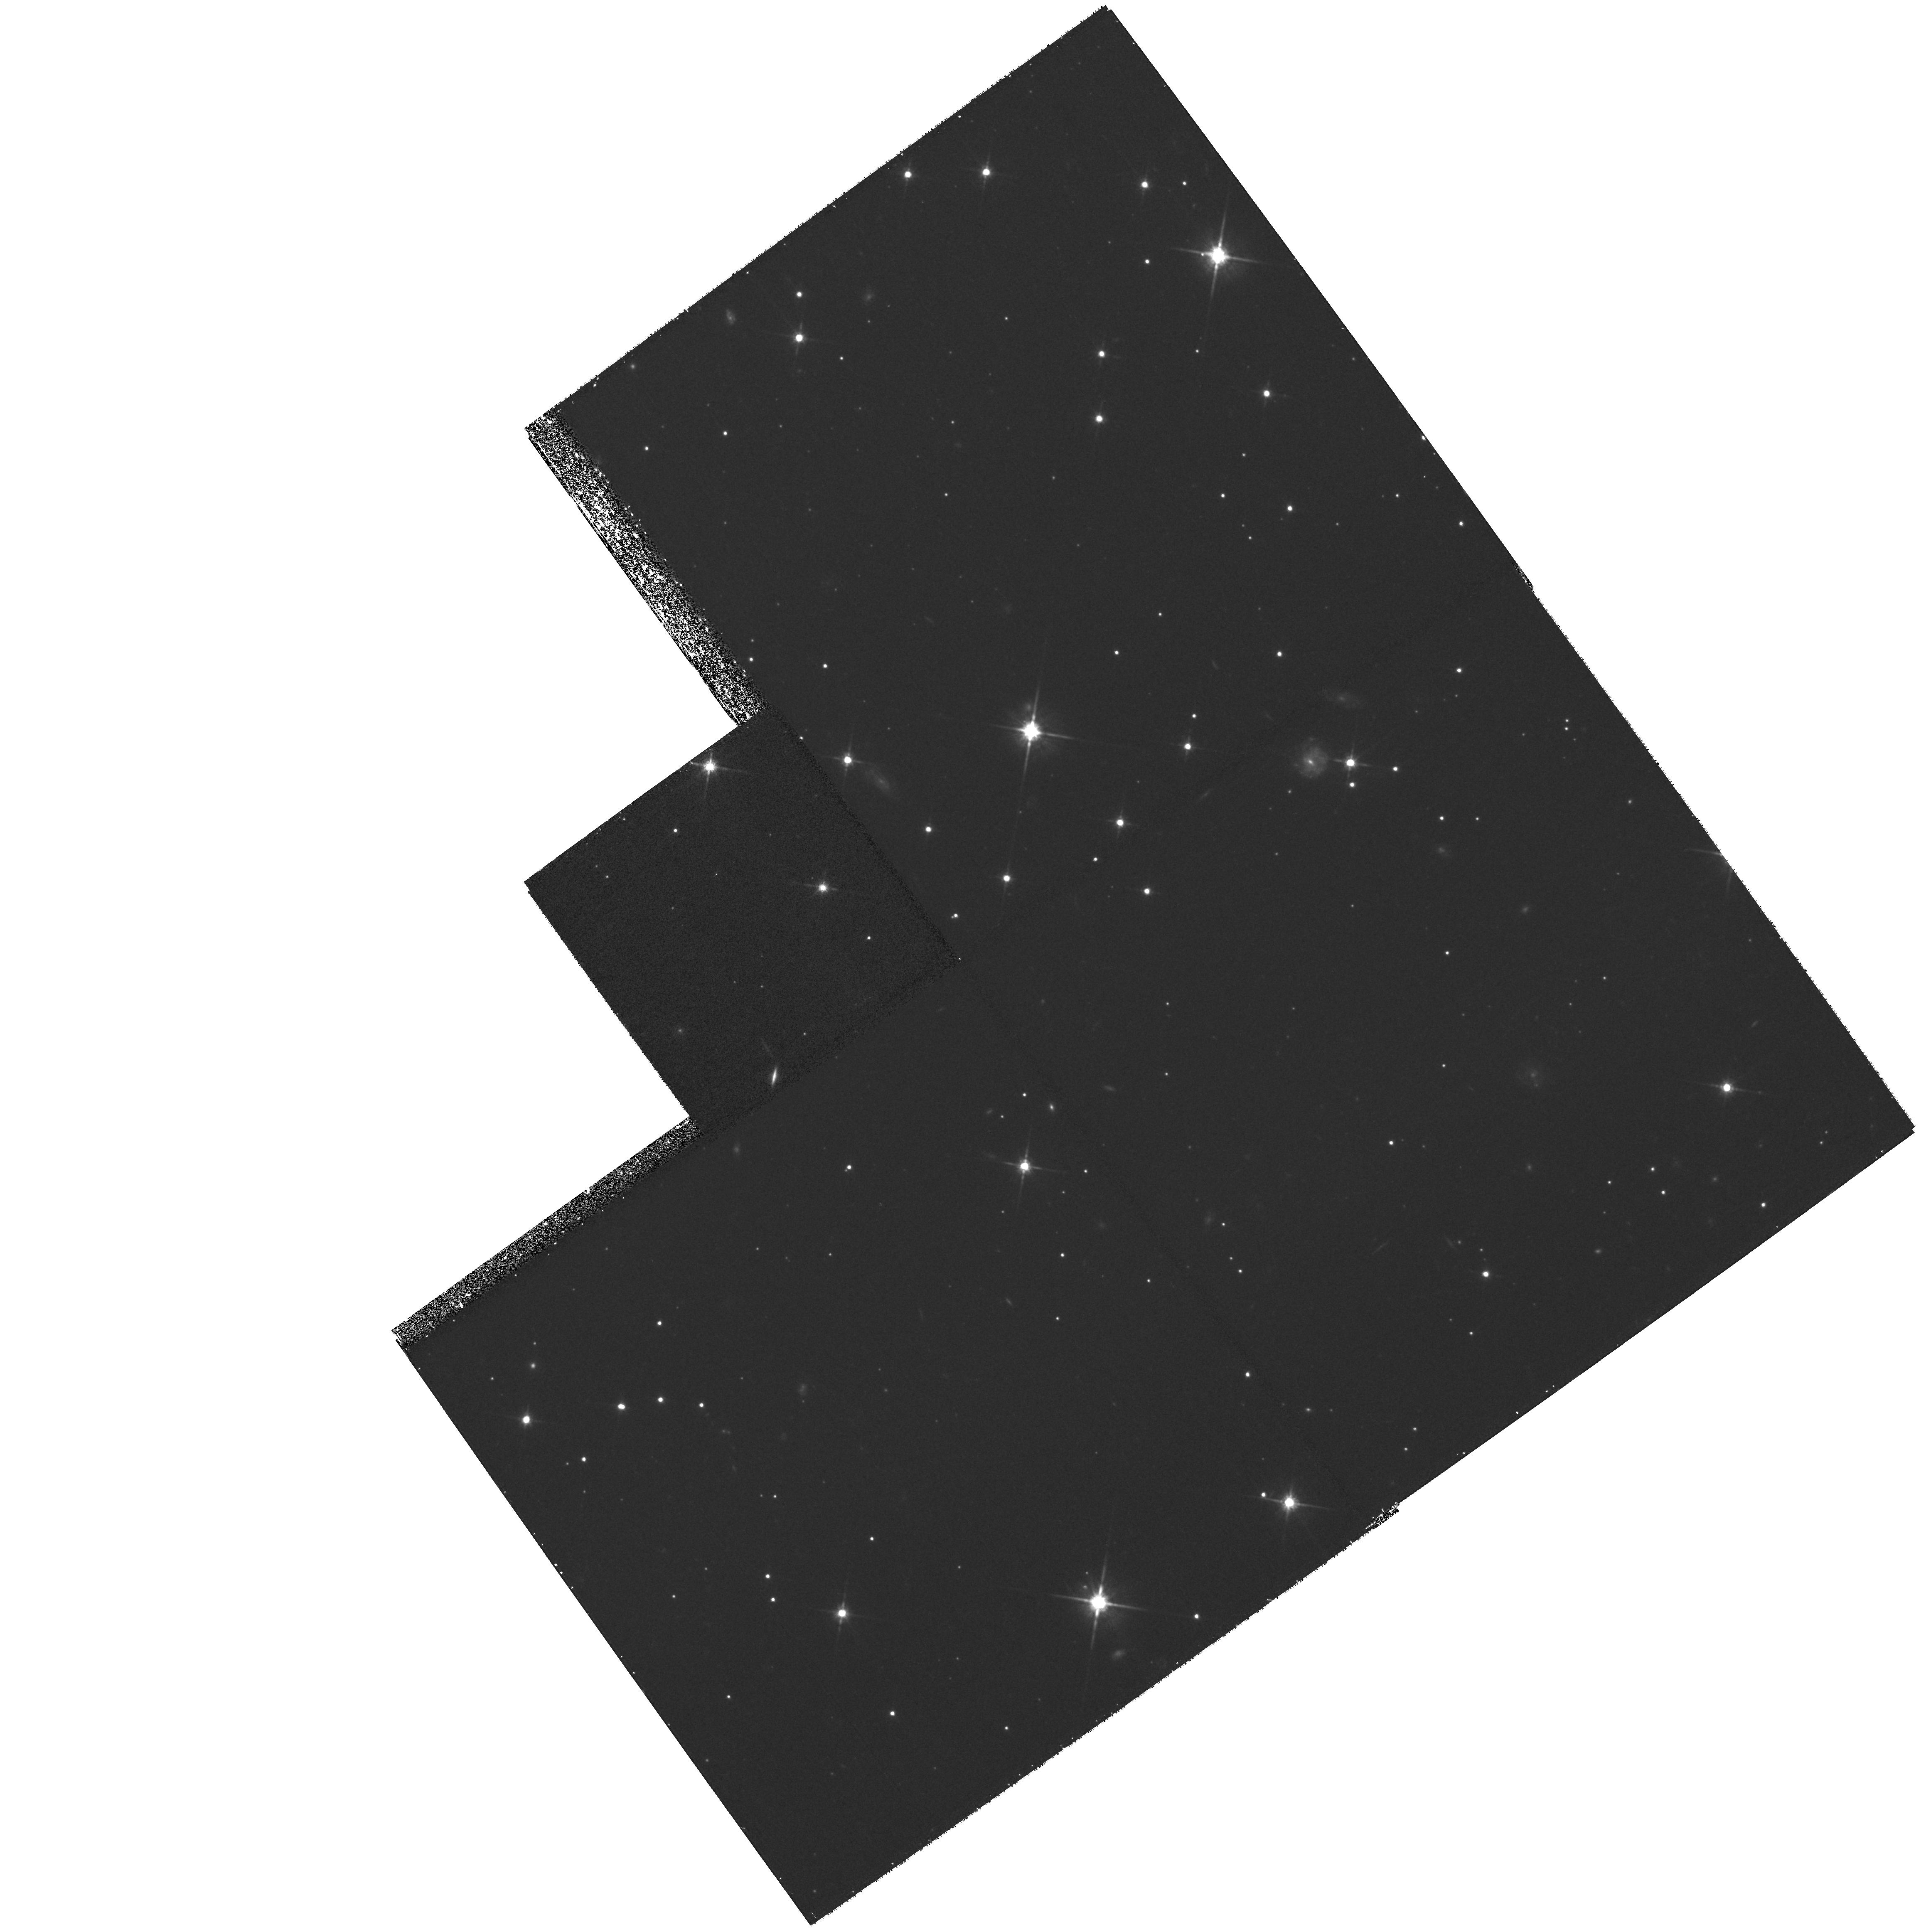
Target: ABELL3526B-PLUME. Instrument: WFPC2/PC. Filter: F814W. Exposure: 40 min. Observation ID: hst_8644_02_wfpc2_pc_f814w_u6hd02

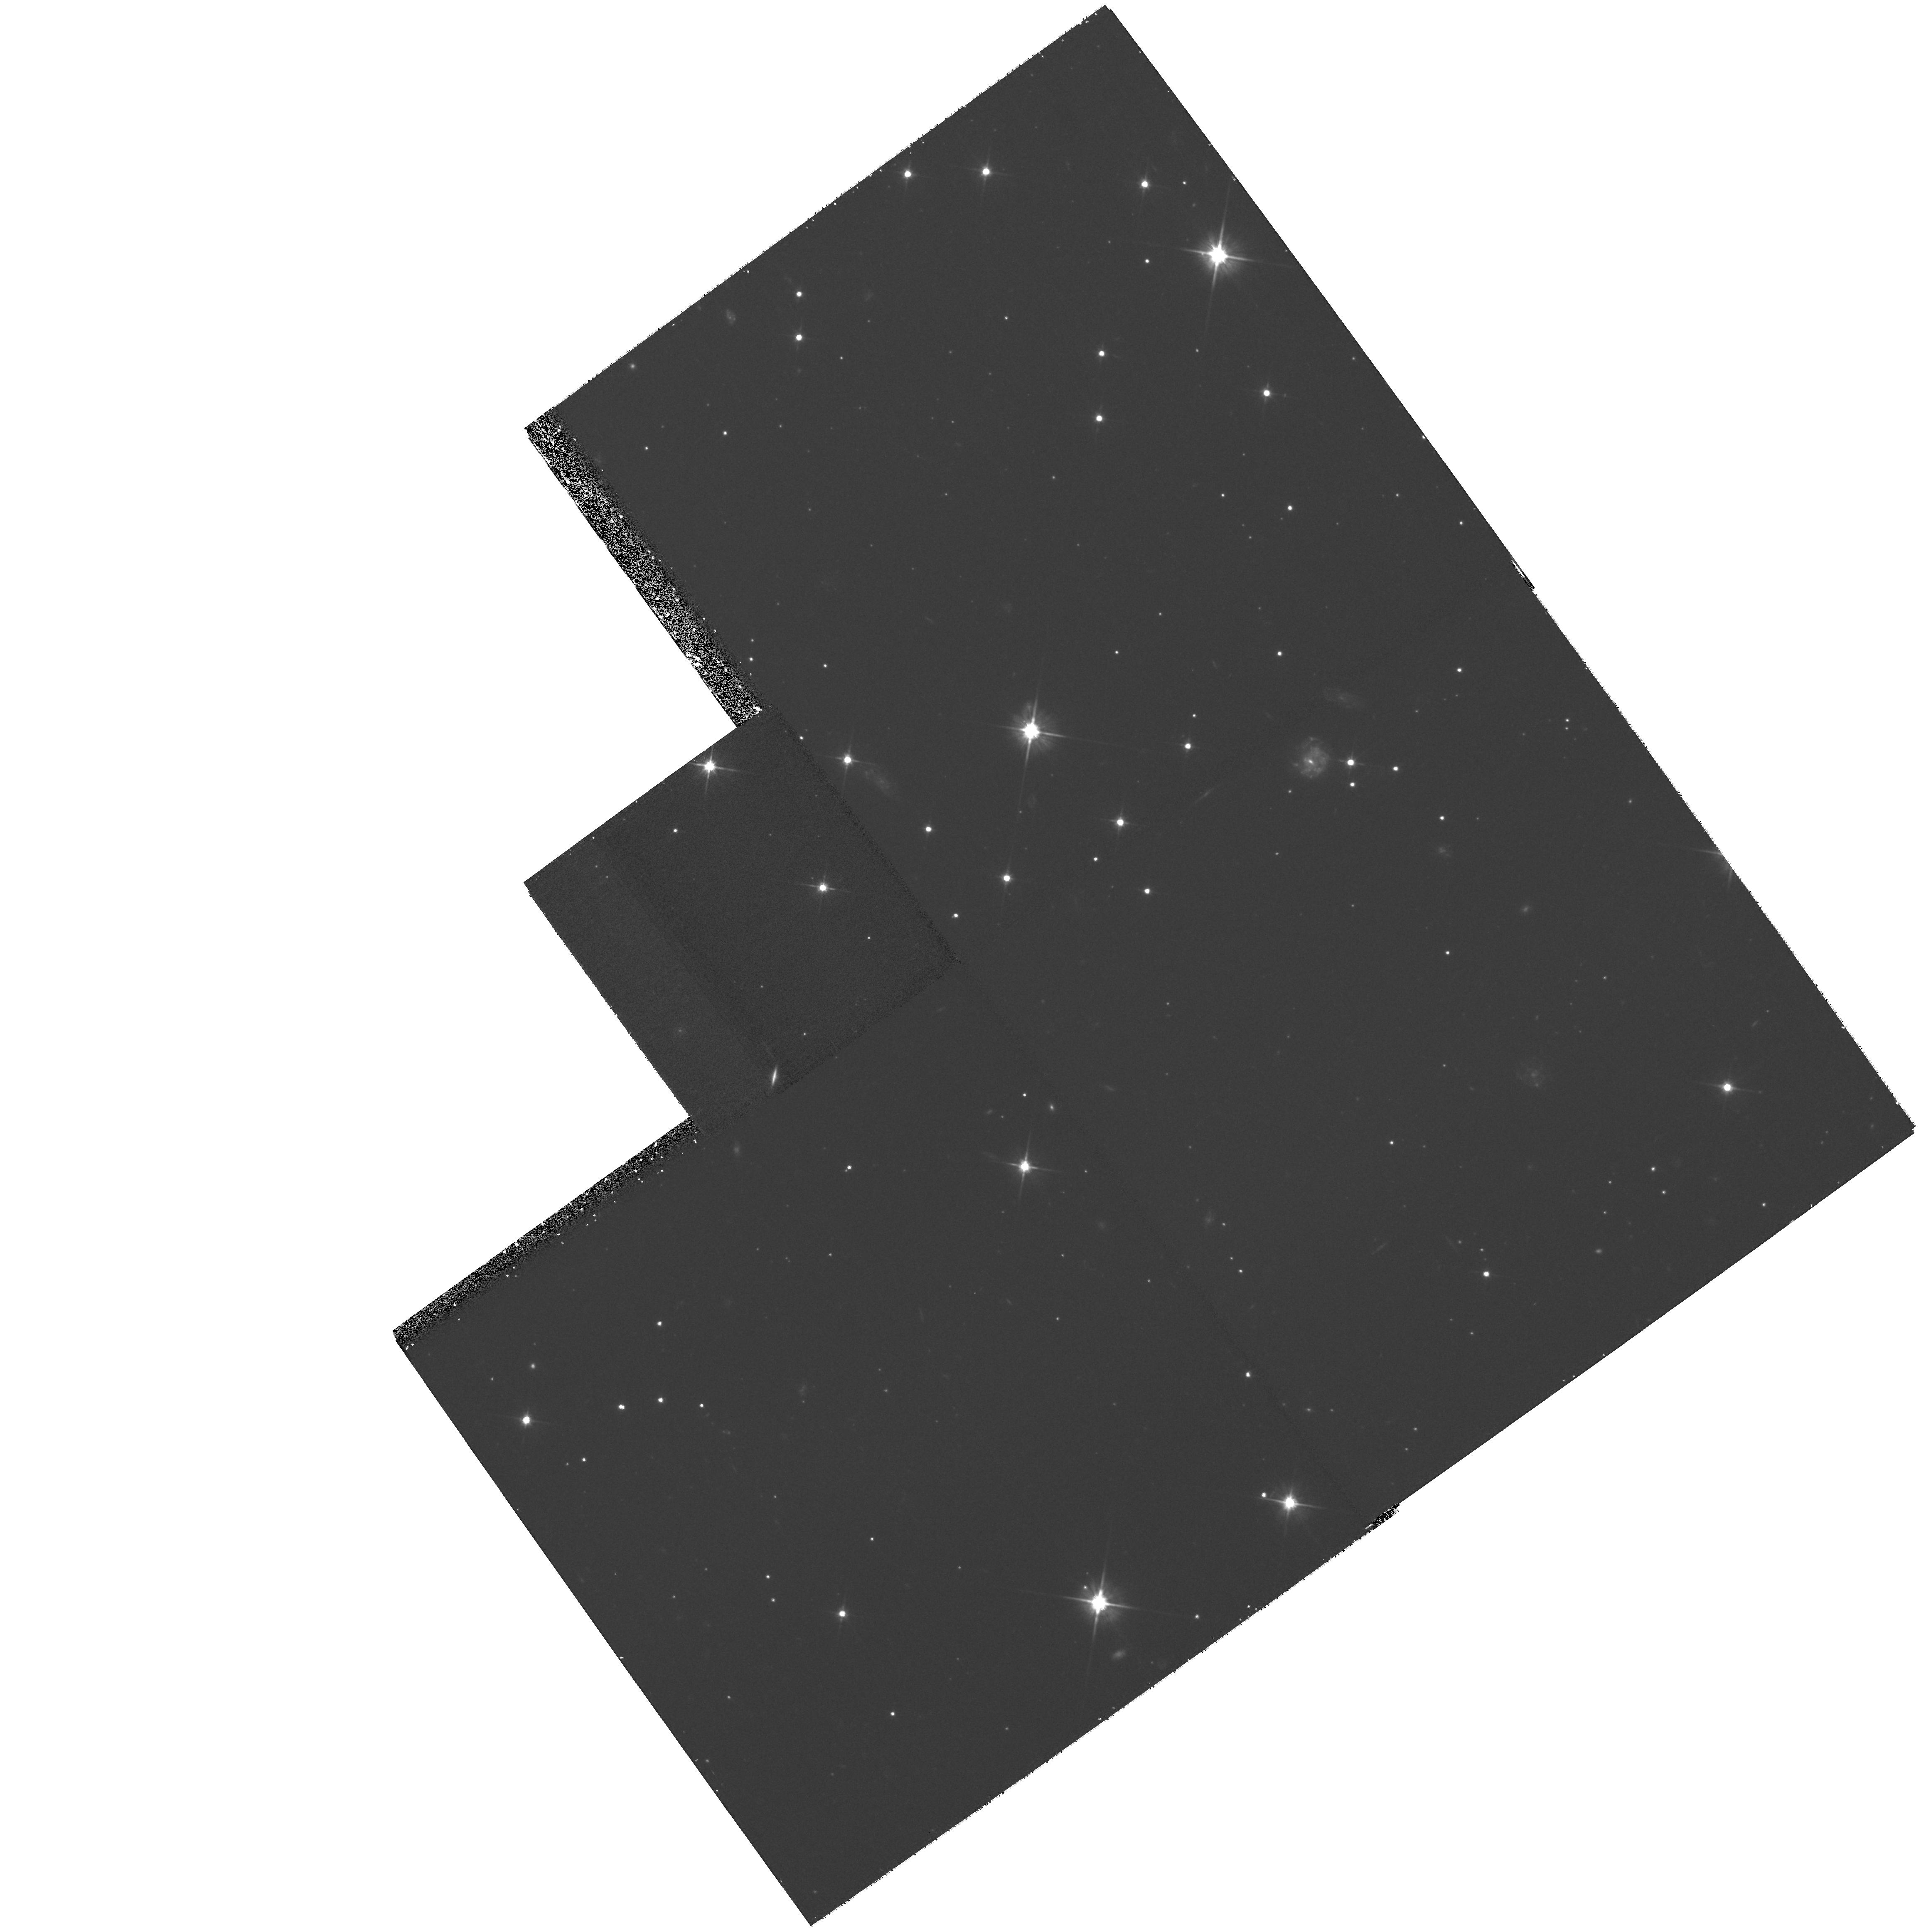
Target: ABELL3526B-PLUME. Instrument: WFPC2/PC. Filter: F606W. Exposure: 38 min. Observation ID: hst_8644_02_wfpc2_pc_f606w_u6hd02

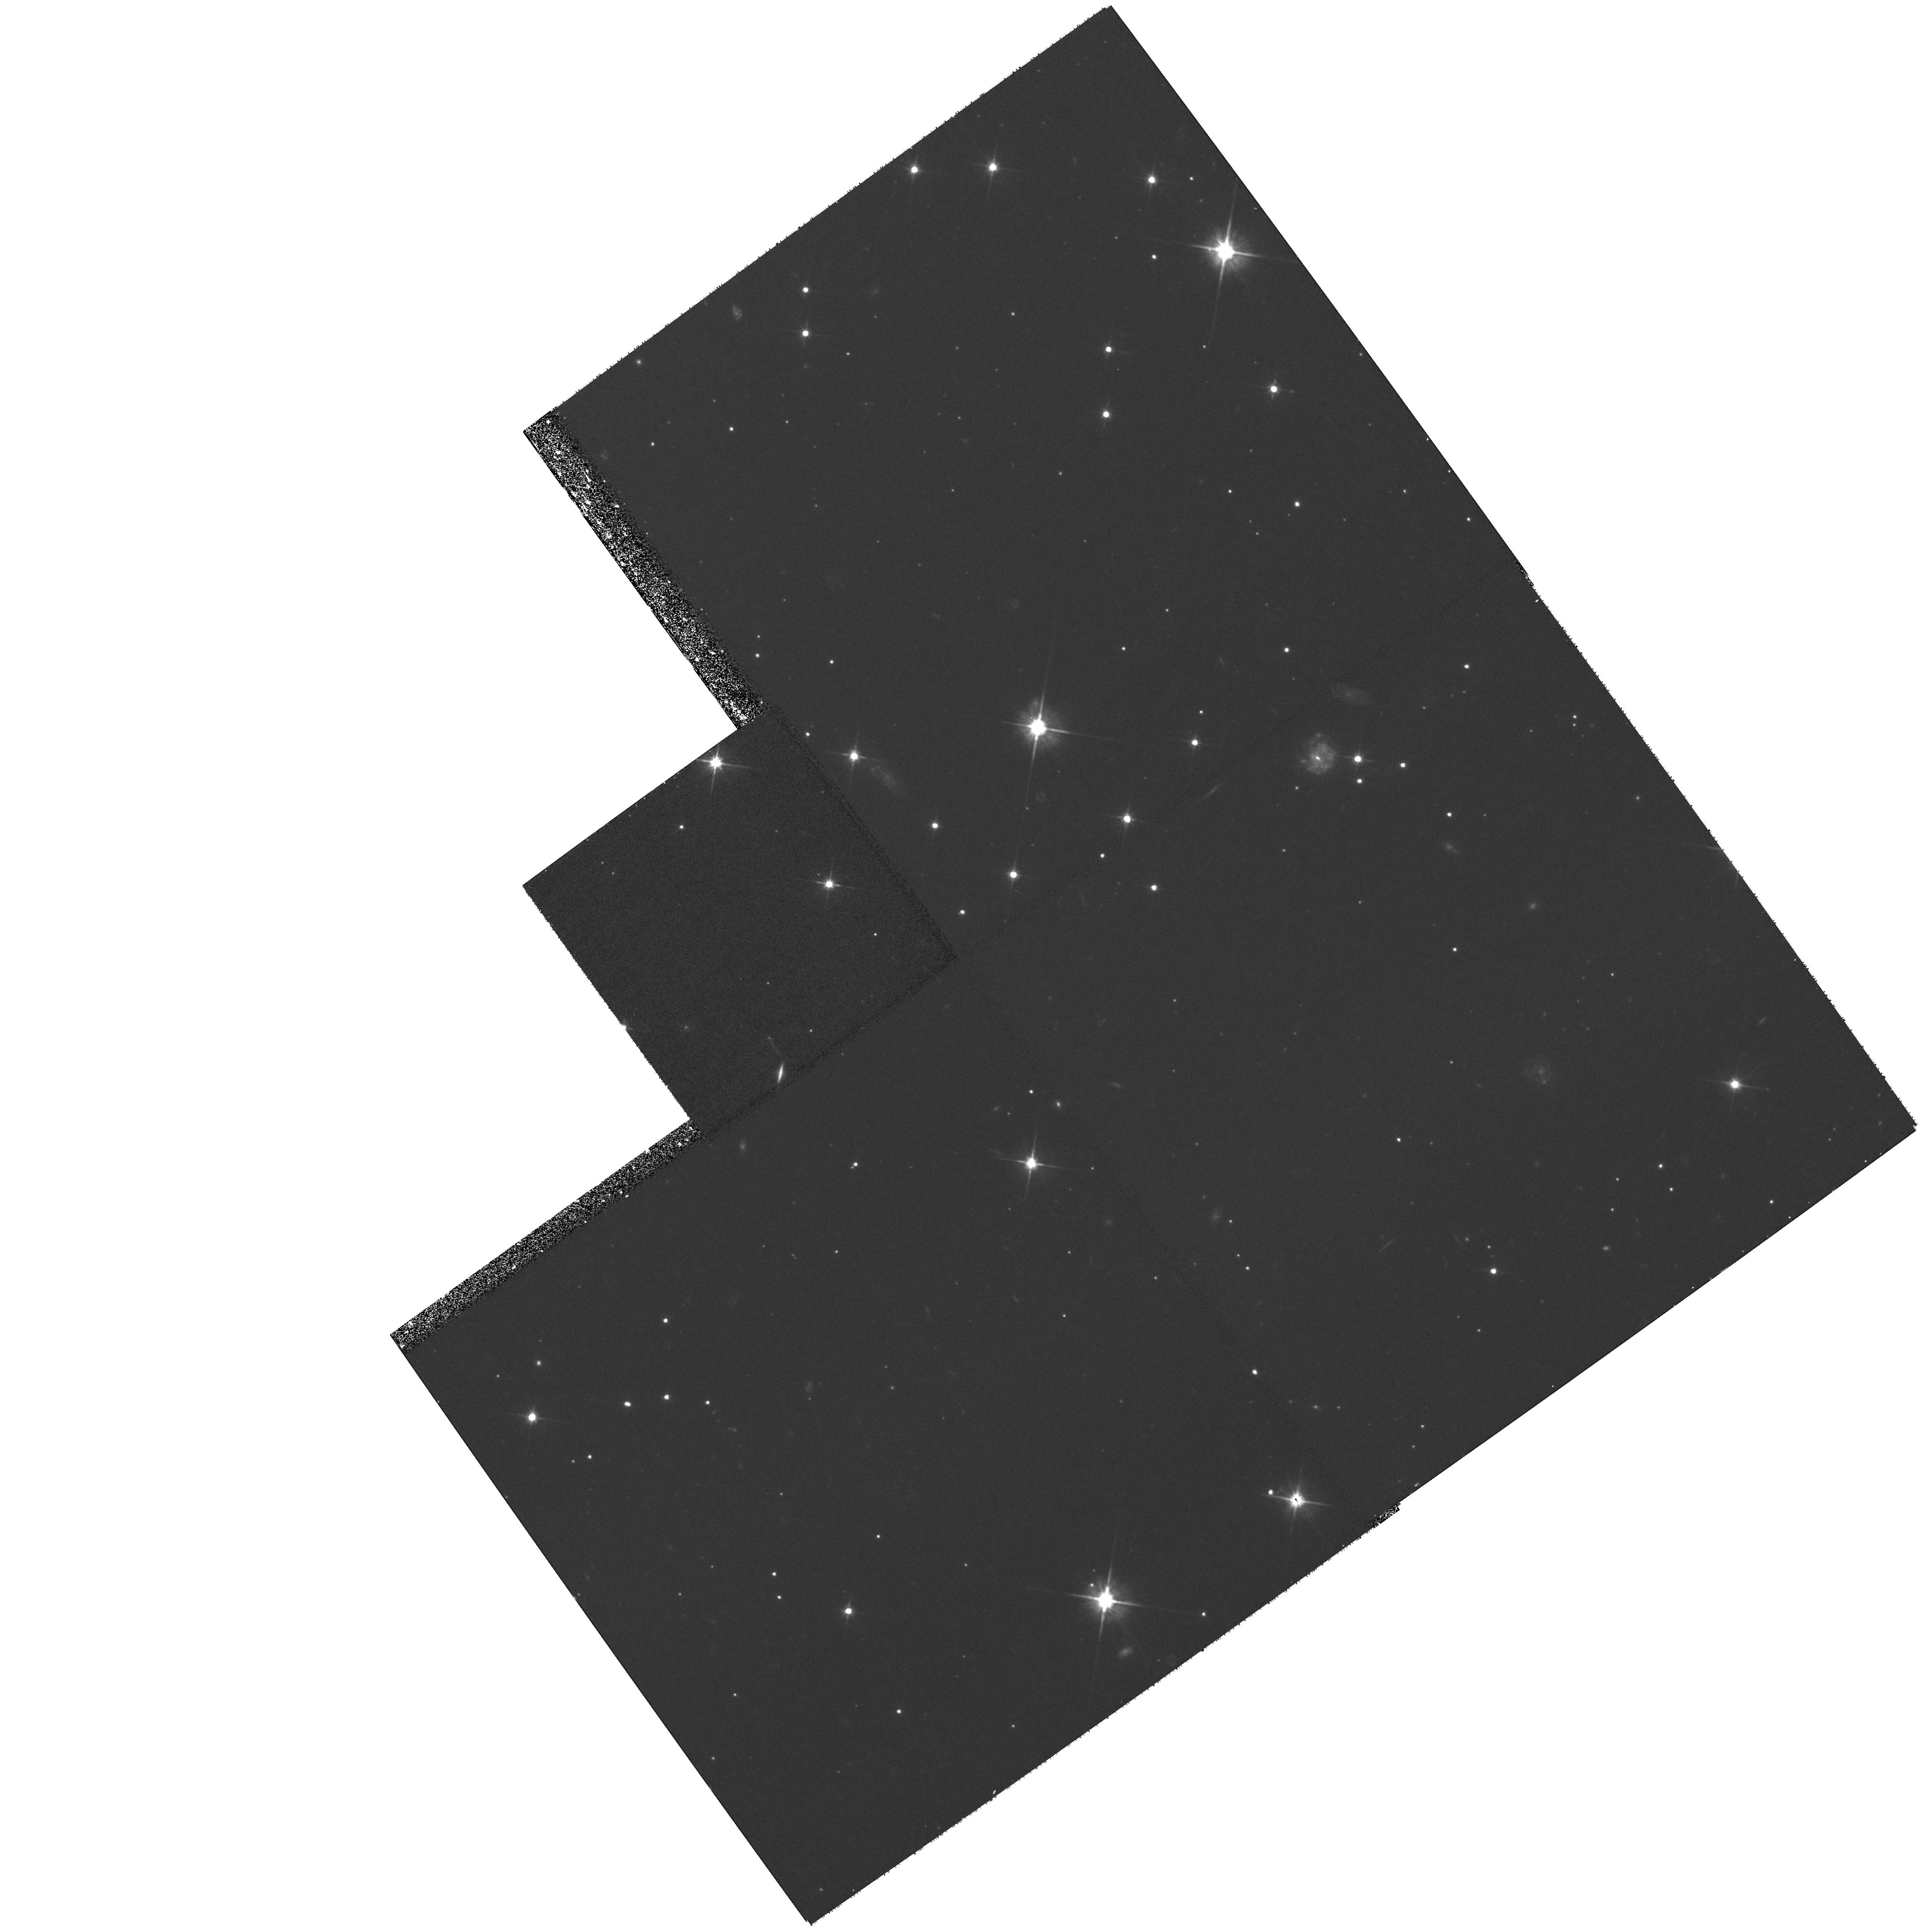
Target: ABELL3526B-PLUME. Instrument: WFPC2/PC. Filter: F606W. Exposure: 38 min. Observation ID: hst_8644_01_wfpc2_pc_f606w_u6hd01

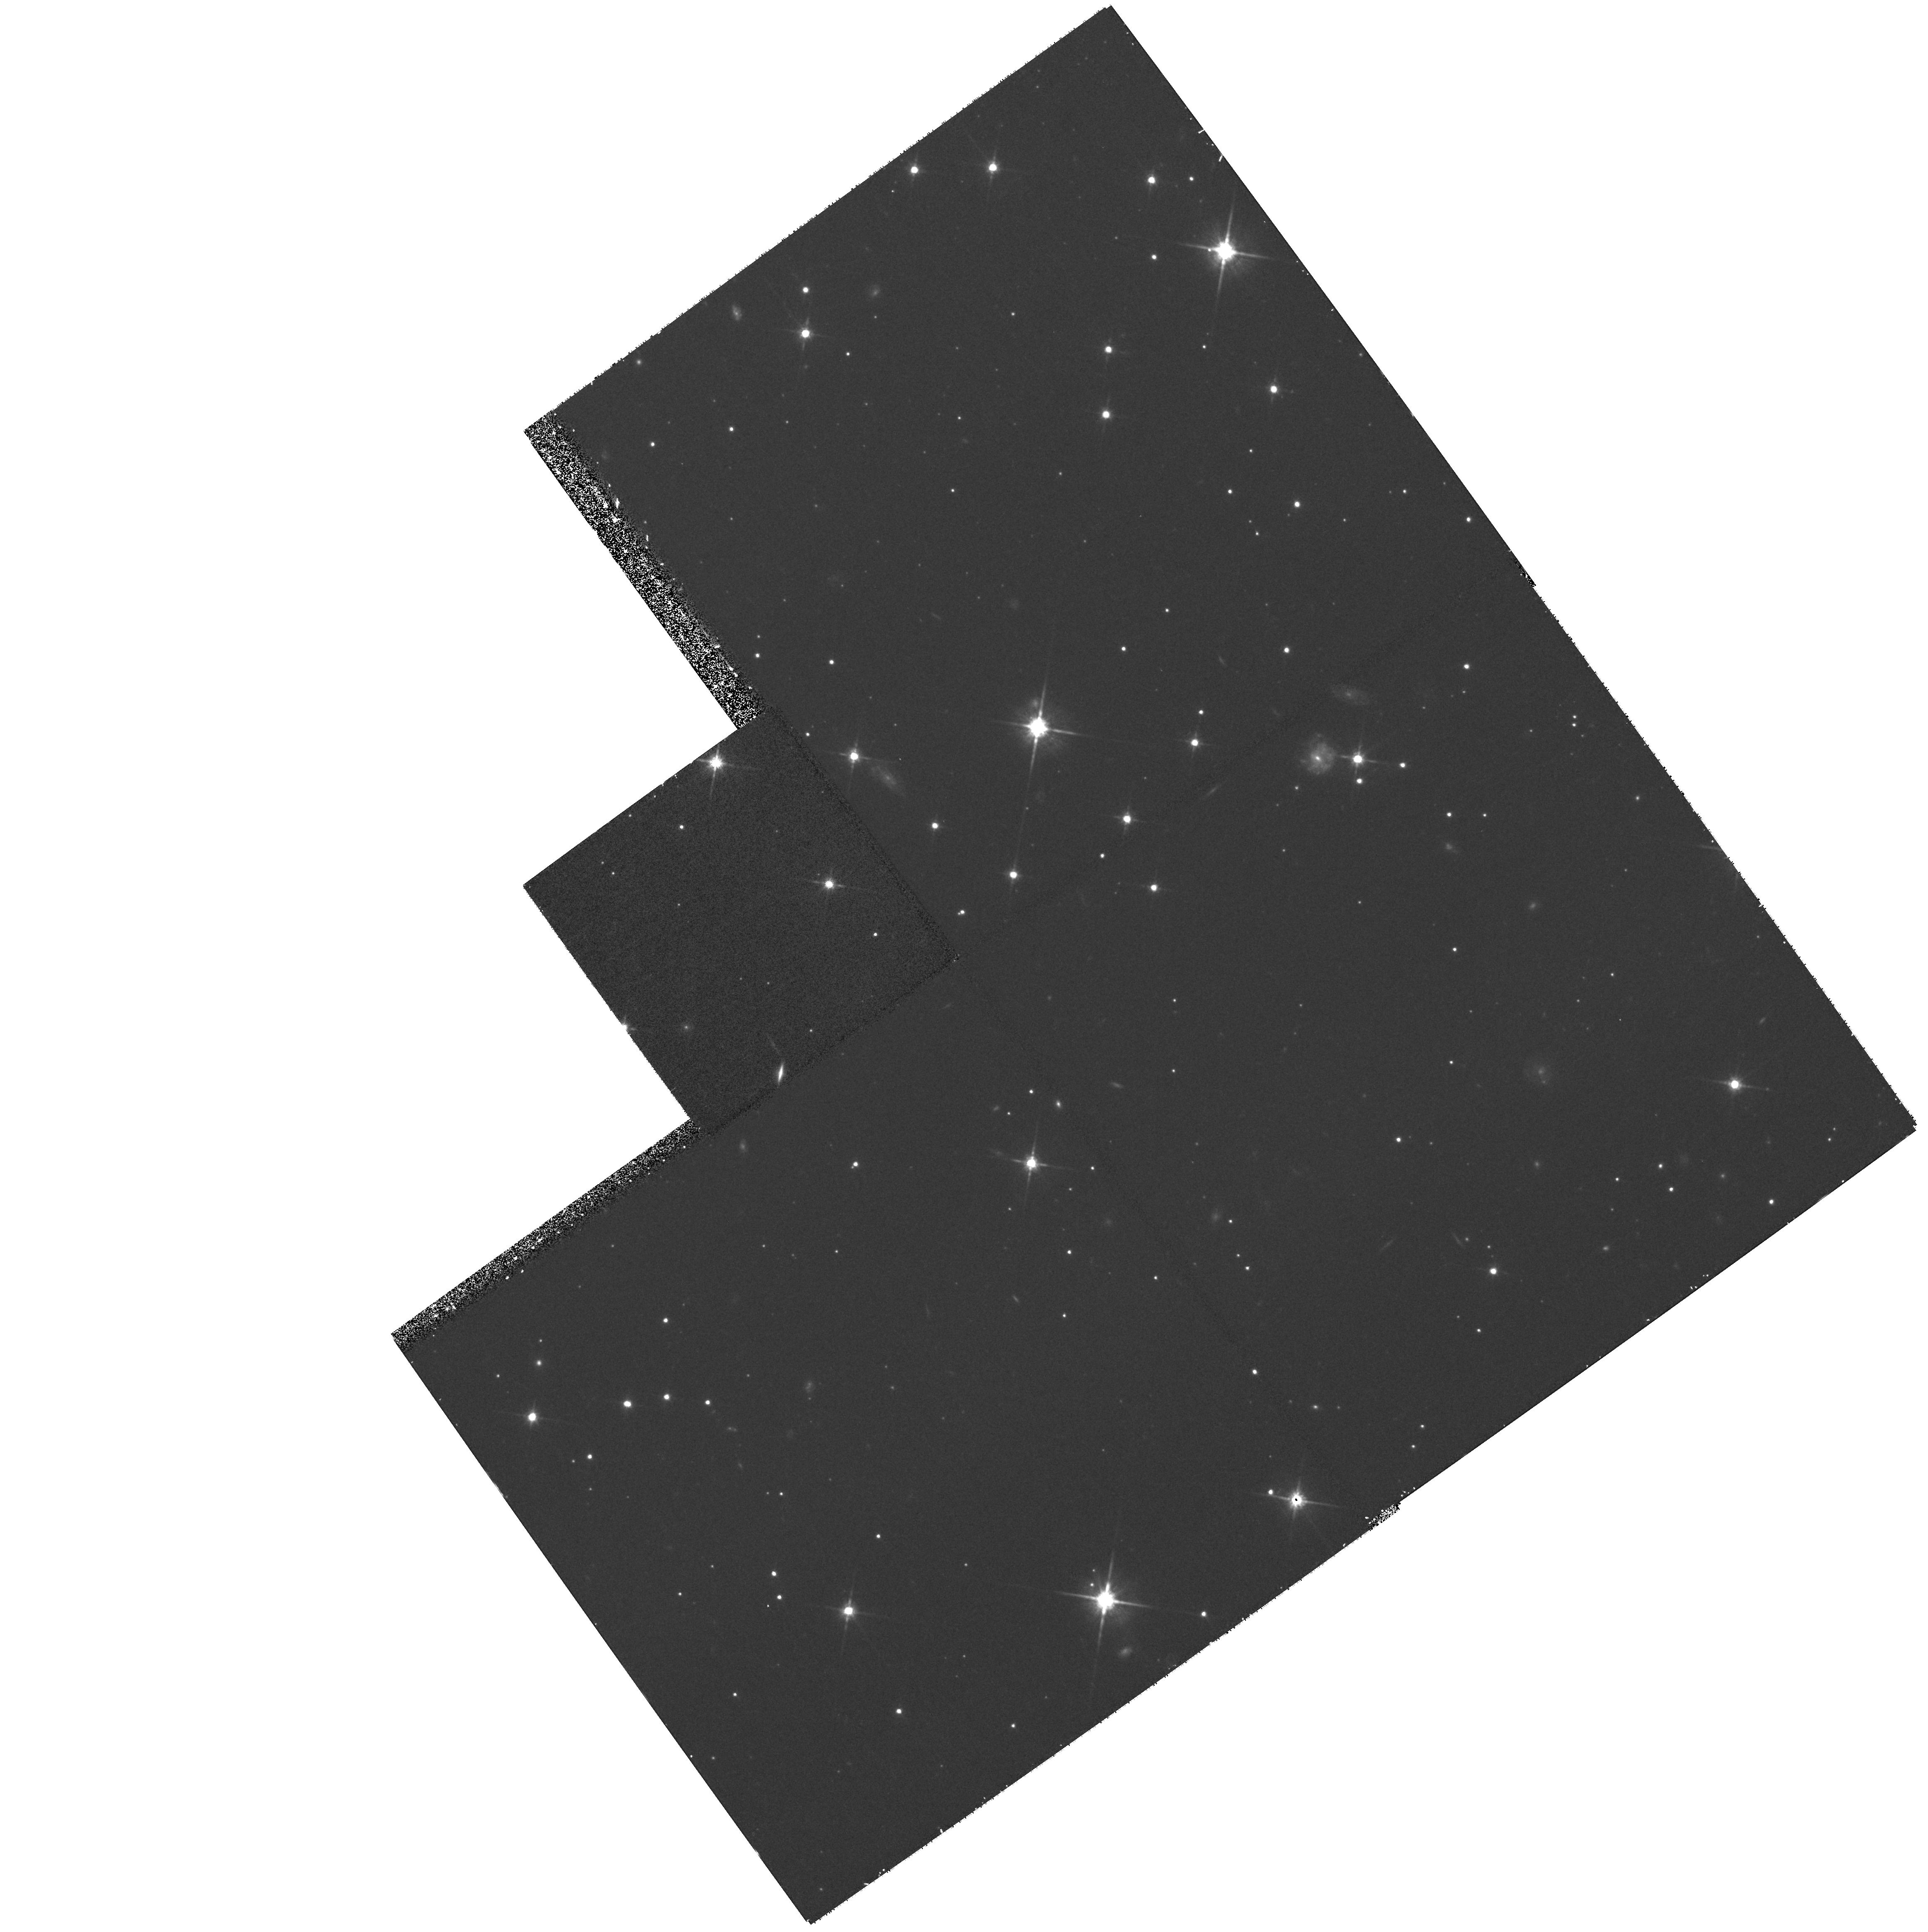
Target: ABELL3526B-PLUME. Instrument: WFPC2/PC. Filter: F814W. Exposure: 40 min. Observation ID: hst_8644_01_wfpc2_pc_f814w_u6hd01

Galaxy Recycling in Clusters (PI: West, Michael J.)

We propose to obtain deep WFPC2 B, V, and I images of two unusual, extended, low surface brightness plumes of material recently discovered in the Coma and Centaurus clusters. These plumes are most likely transient tidal debris resulting from the destruction of galaxies as they passed through the cores of these clusters. Over time, this debris will spread throughout the cluster potential, augmenting the intergalactic populations of stars, globular clusters, dwarf galaxies, and gas. Some of this material may also be incorporated into the halos of the central dominant galaxies. In these plumes we are witnessing the ongoing formation of the diffuse intracluster background of stellar light seen in many rich clusters, as well as the material from which cD galaxies themselves may be built. This is recycling on a cosmic scale. Determining the nature of this recycled material is key to understanding the formation and evolution of the intergalactic stellar population, as well as t he evolution of the galaxy populations in clusters. HST images of these two plumes will enable direct study of their stellar populations, specifically, the number of bright supergiants, globular clusters, and star forming regions which may be present.